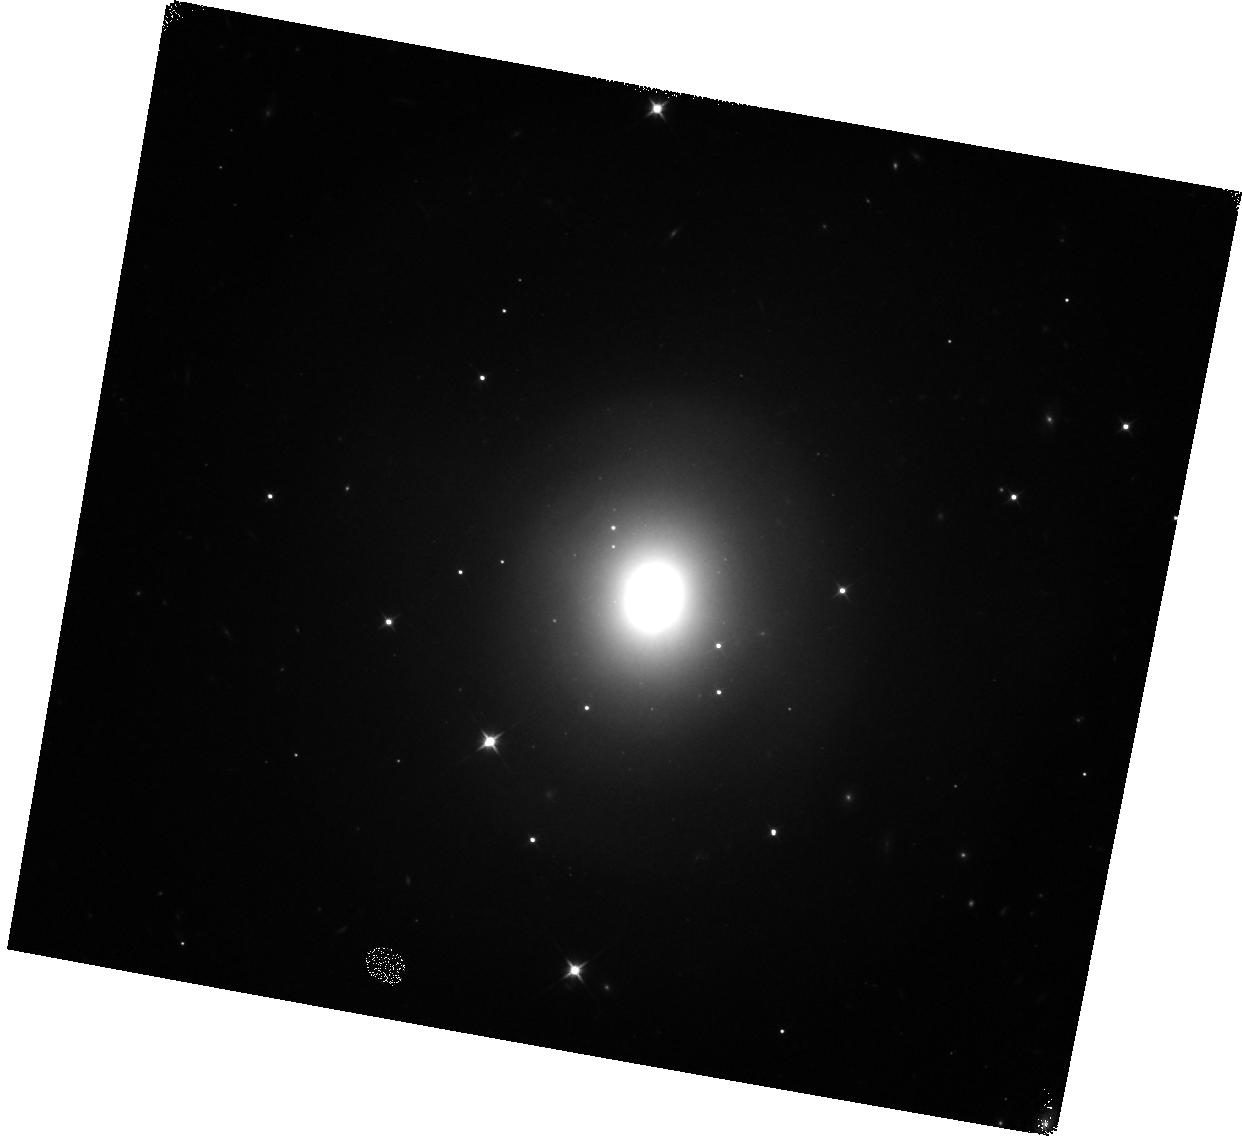
Target: GRB170817A
Instrument: WFC3/IR
Filter: F110W
Exposure: 5 min
Observation ID: hst_14804_g3_wfc3_ir_f110w_idp7g3

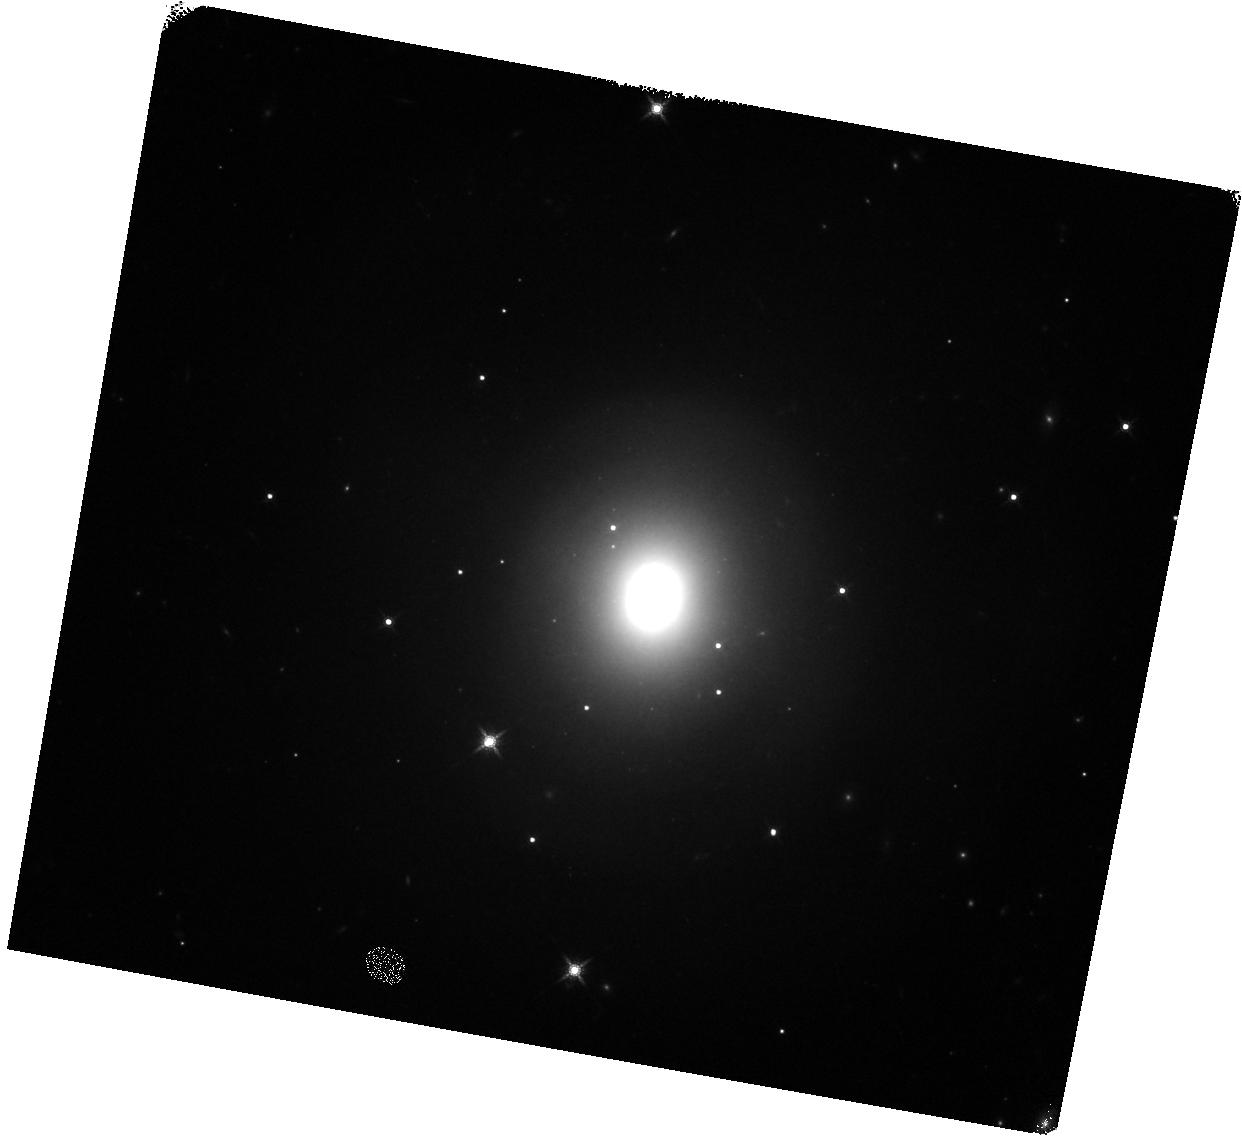
Target: GRB170817A
Instrument: WFC3/IR
Filter: F160W
Exposure: 5 min
Observation ID: hst_14804_g2_wfc3_ir_f160w_idp7g2

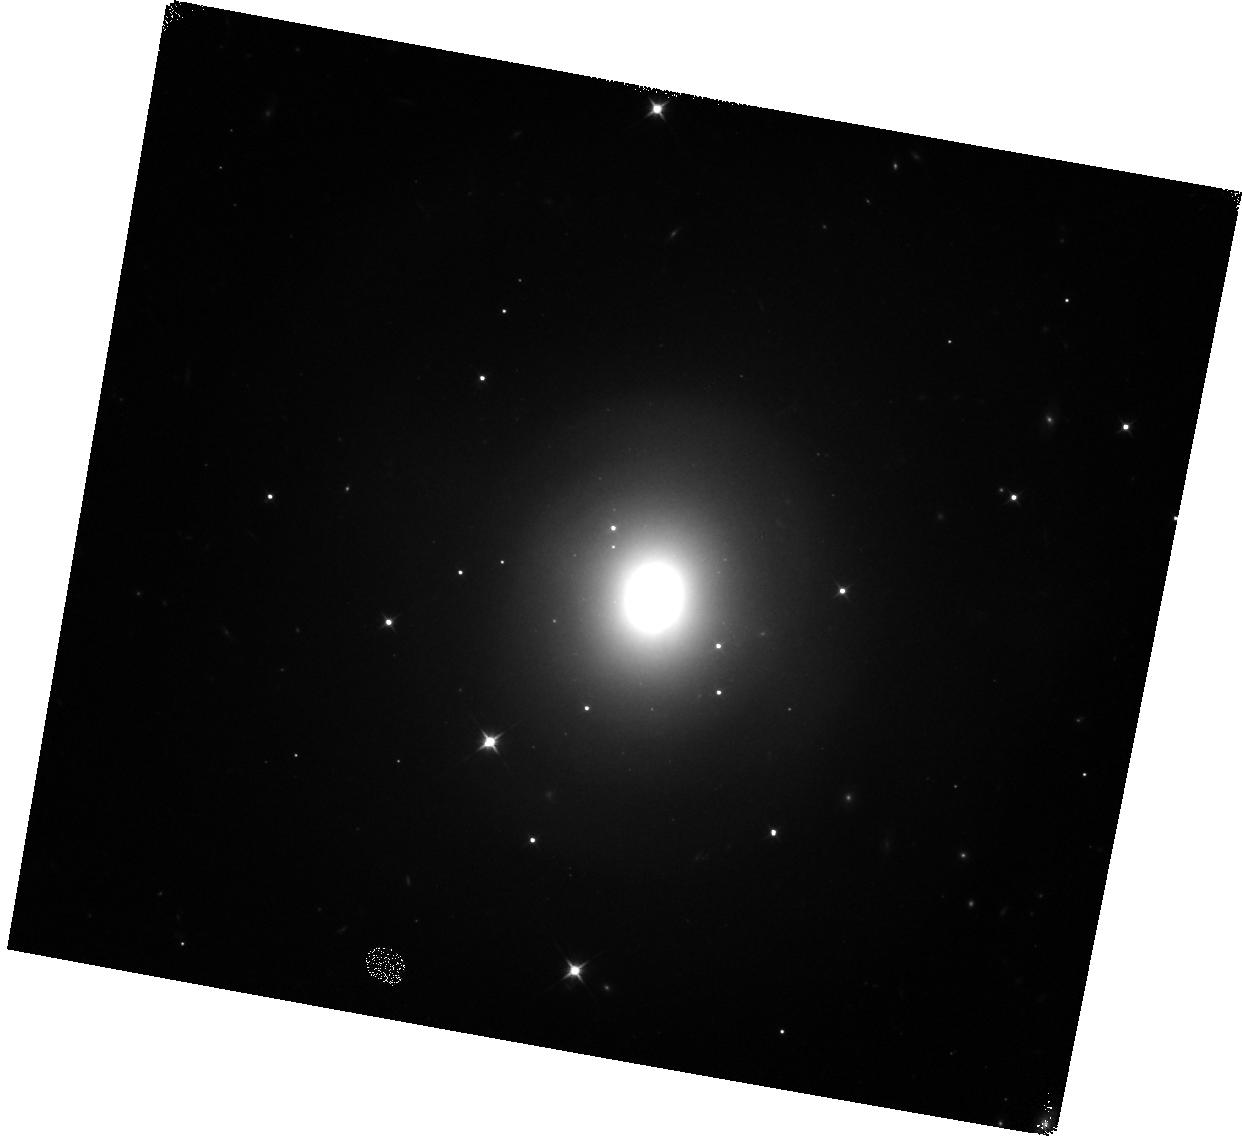
Target: GRB170817A
Instrument: WFC3/IR
Filter: F110W
Exposure: 5 min
Observation ID: hst_14804_g1_wfc3_ir_f110w_idp7g1

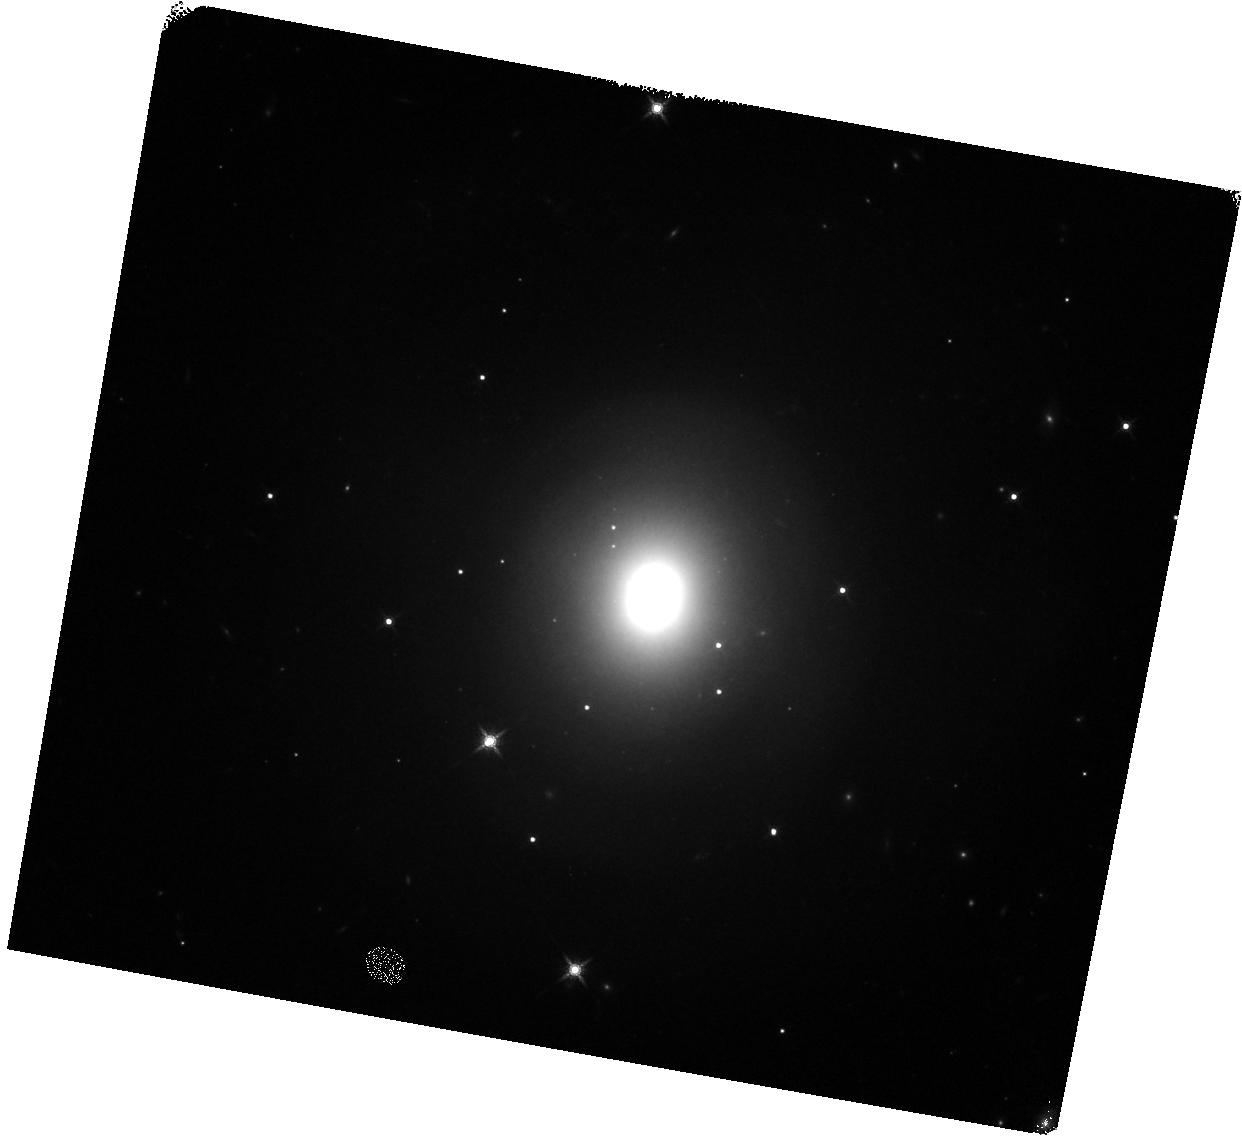
Target: GRB170817A
Instrument: WFC3/IR
Filter: F160W
Exposure: 5 min
Observation ID: hst_14804_g4_wfc3_ir_f160w_idp7g4

Rapid ToO observations of the first gravitational wave counterparts (PI: Levan, Andrew James)

We propose a series of disruptive ToO observations of the first electromagnetic counterparts to gravitational wave sources. These observations will track the likely rapidly fading counterparts to levels a factor 10 fainter than possible from the ground. They will determine the spectral and temporal evolution, evaluate their power sources, ascertain their contribution to the production of heavy elements in the Universe, pinpoint them on their host galaxies and provide information to hone further searches. In concert with already award late time (>3 week turnaround) observations these observations will provide a unique and powerful view of a newly discovered, but long awaited class of astronomical object.